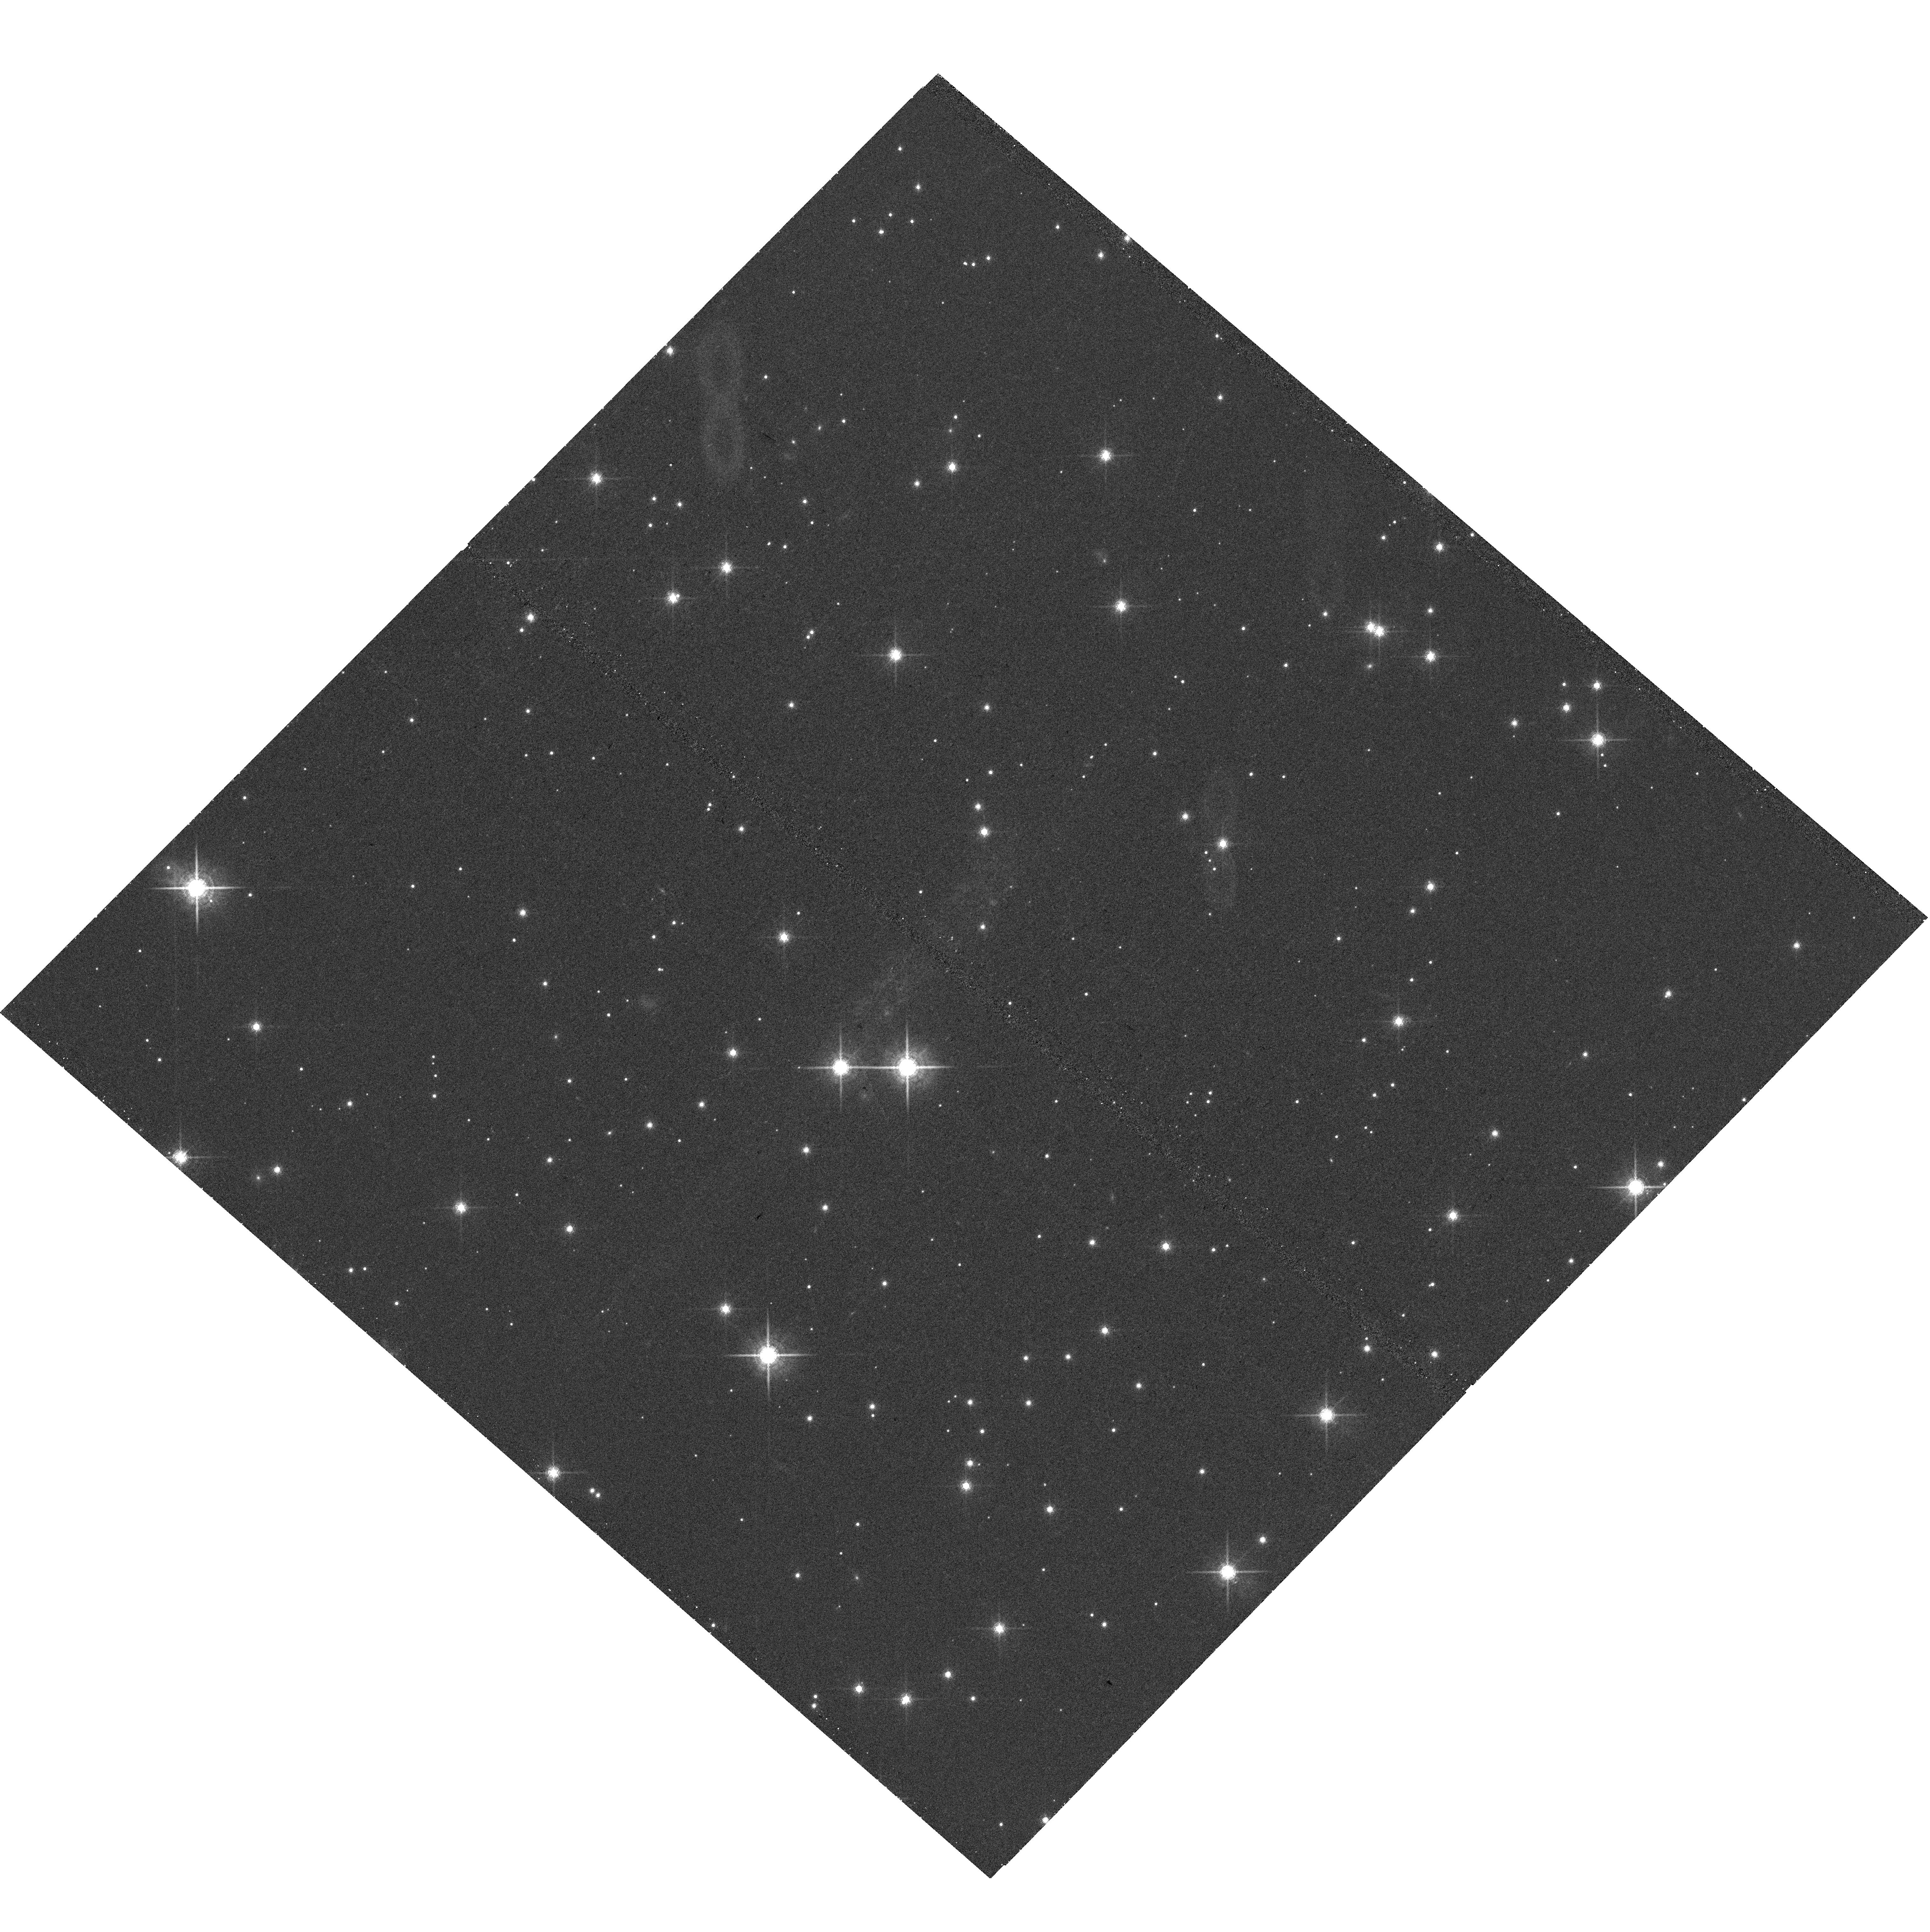
Target: FRB-121102
Instrument: WFC3/UVIS
Filter: F845M
Exposure: 43 min
Observation ID: hst_14890_01_wfc3_uvis_f845m_ide601

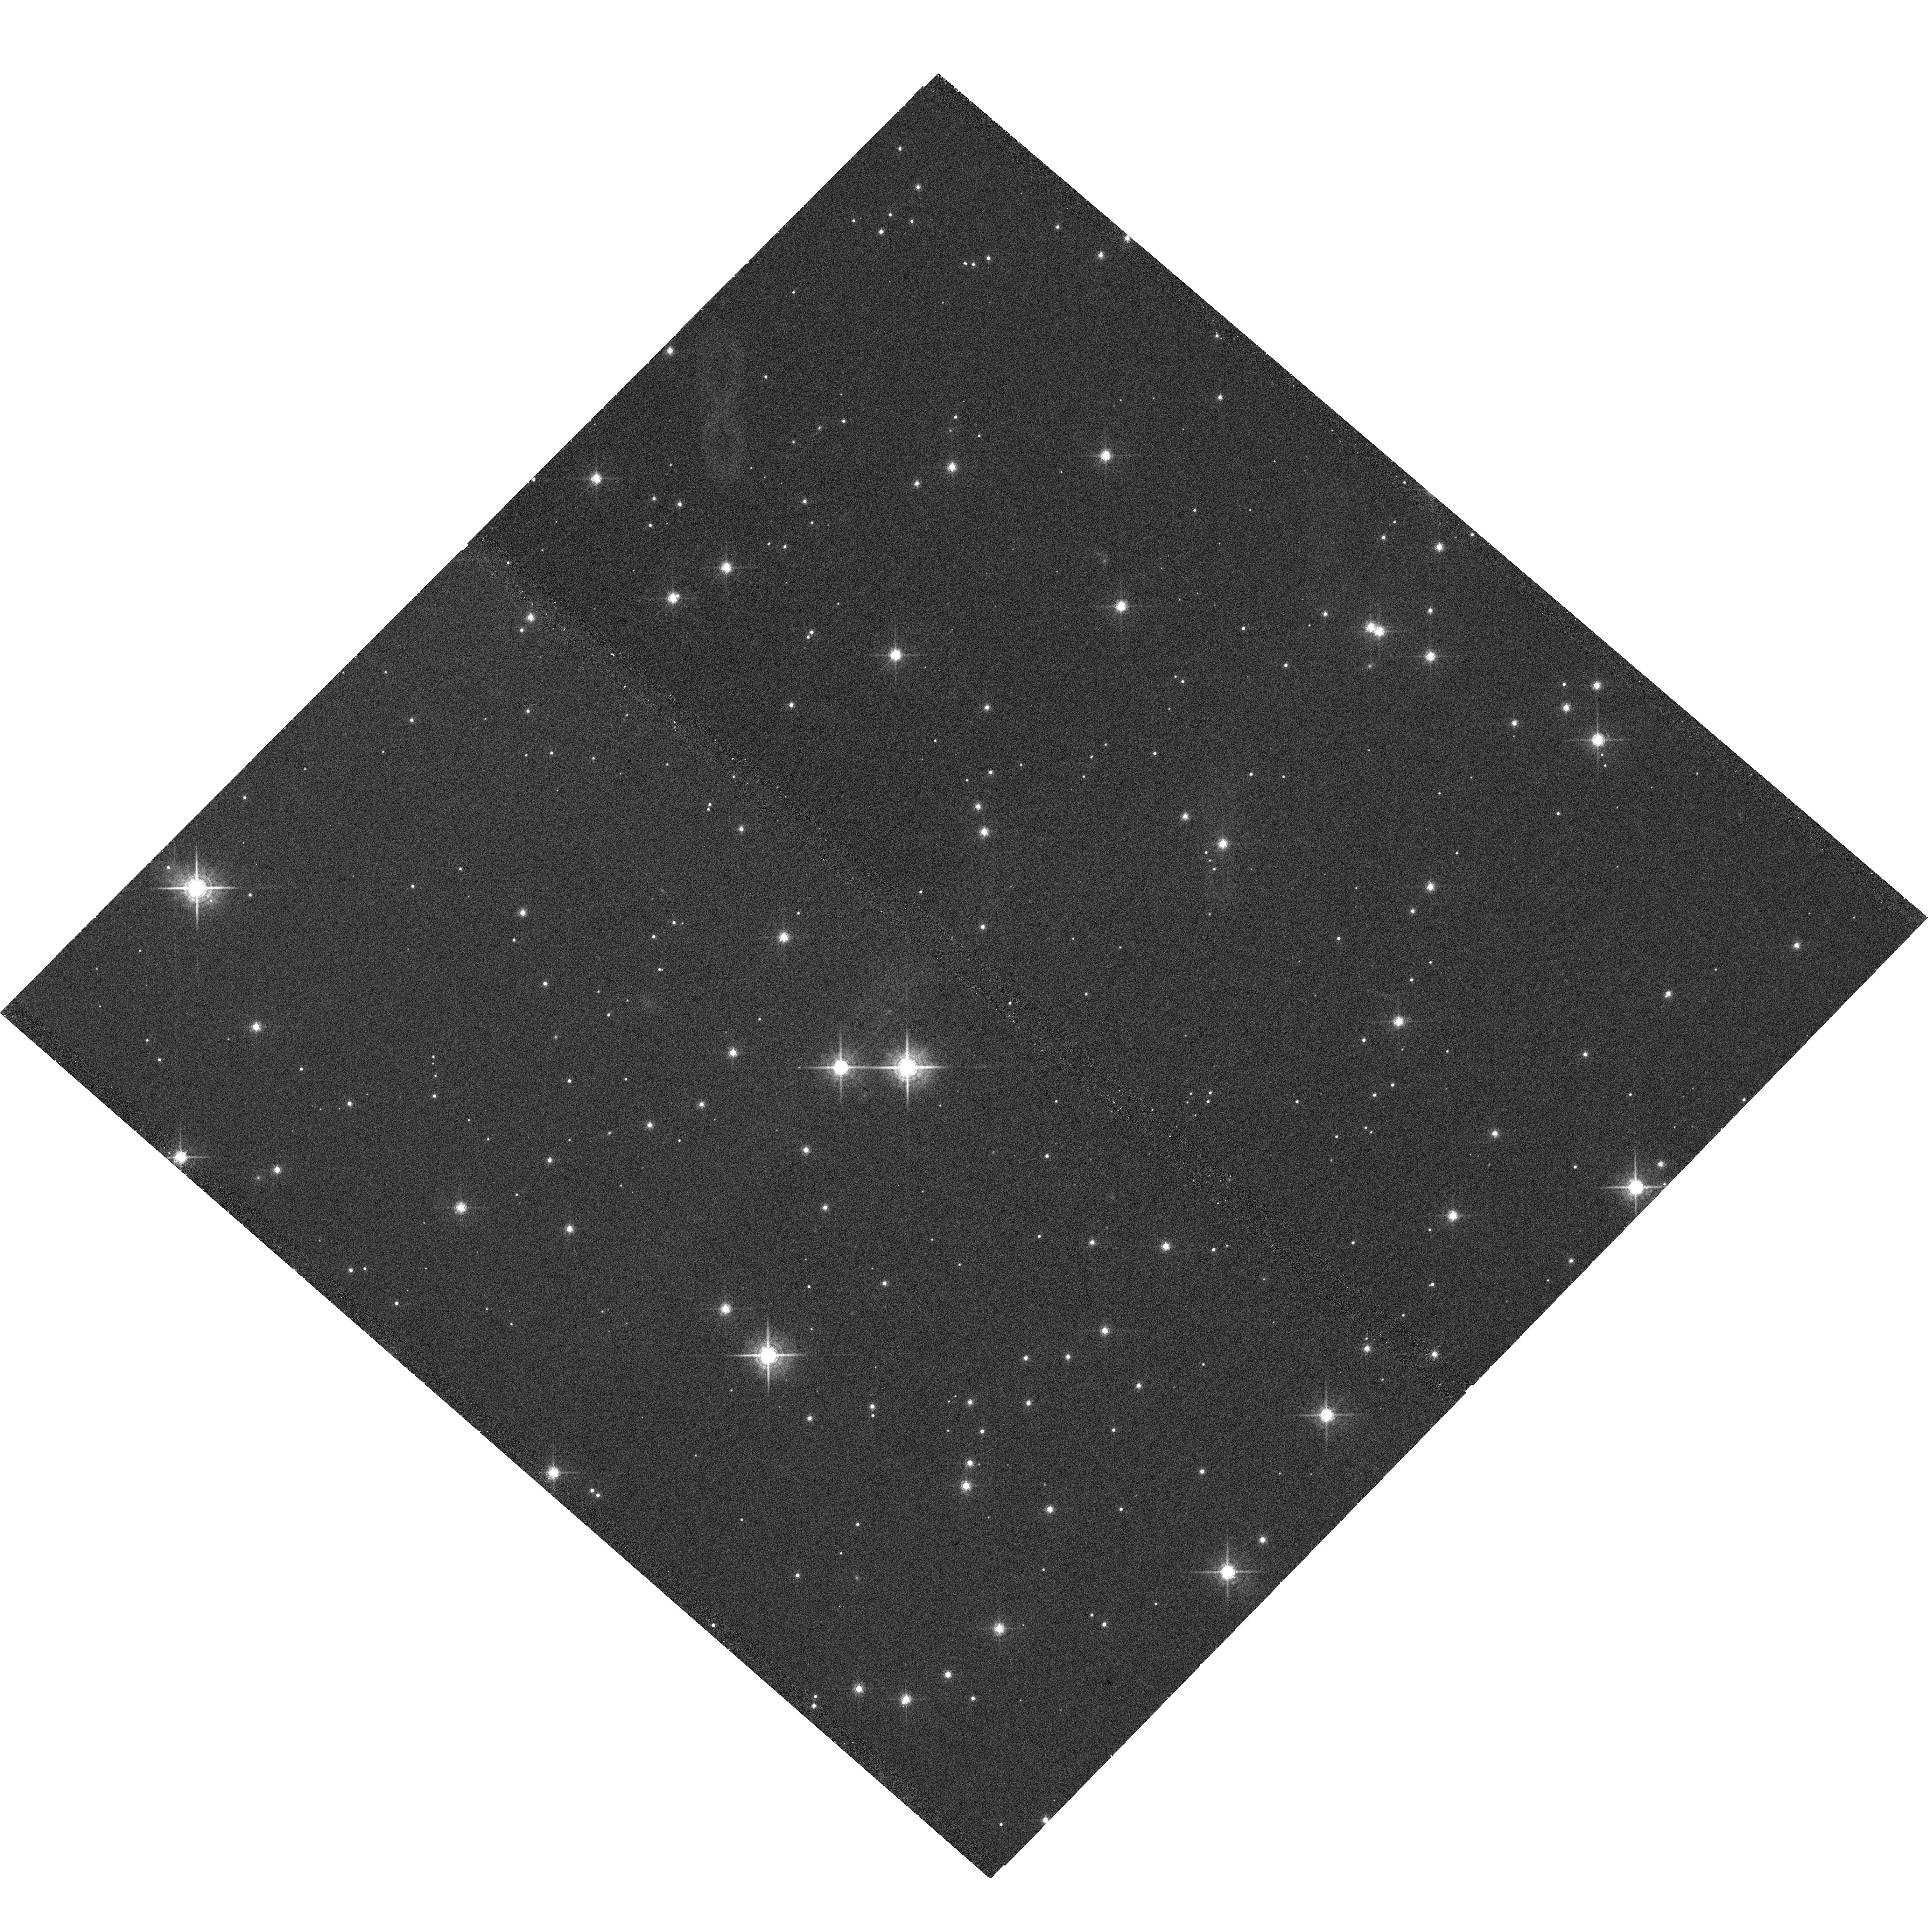
Target: FRB-121102
Instrument: WFC3/UVIS
Filter: F763M
Exposure: 32 min
Observation ID: hst_14890_01_wfc3_uvis_f763m_ide601

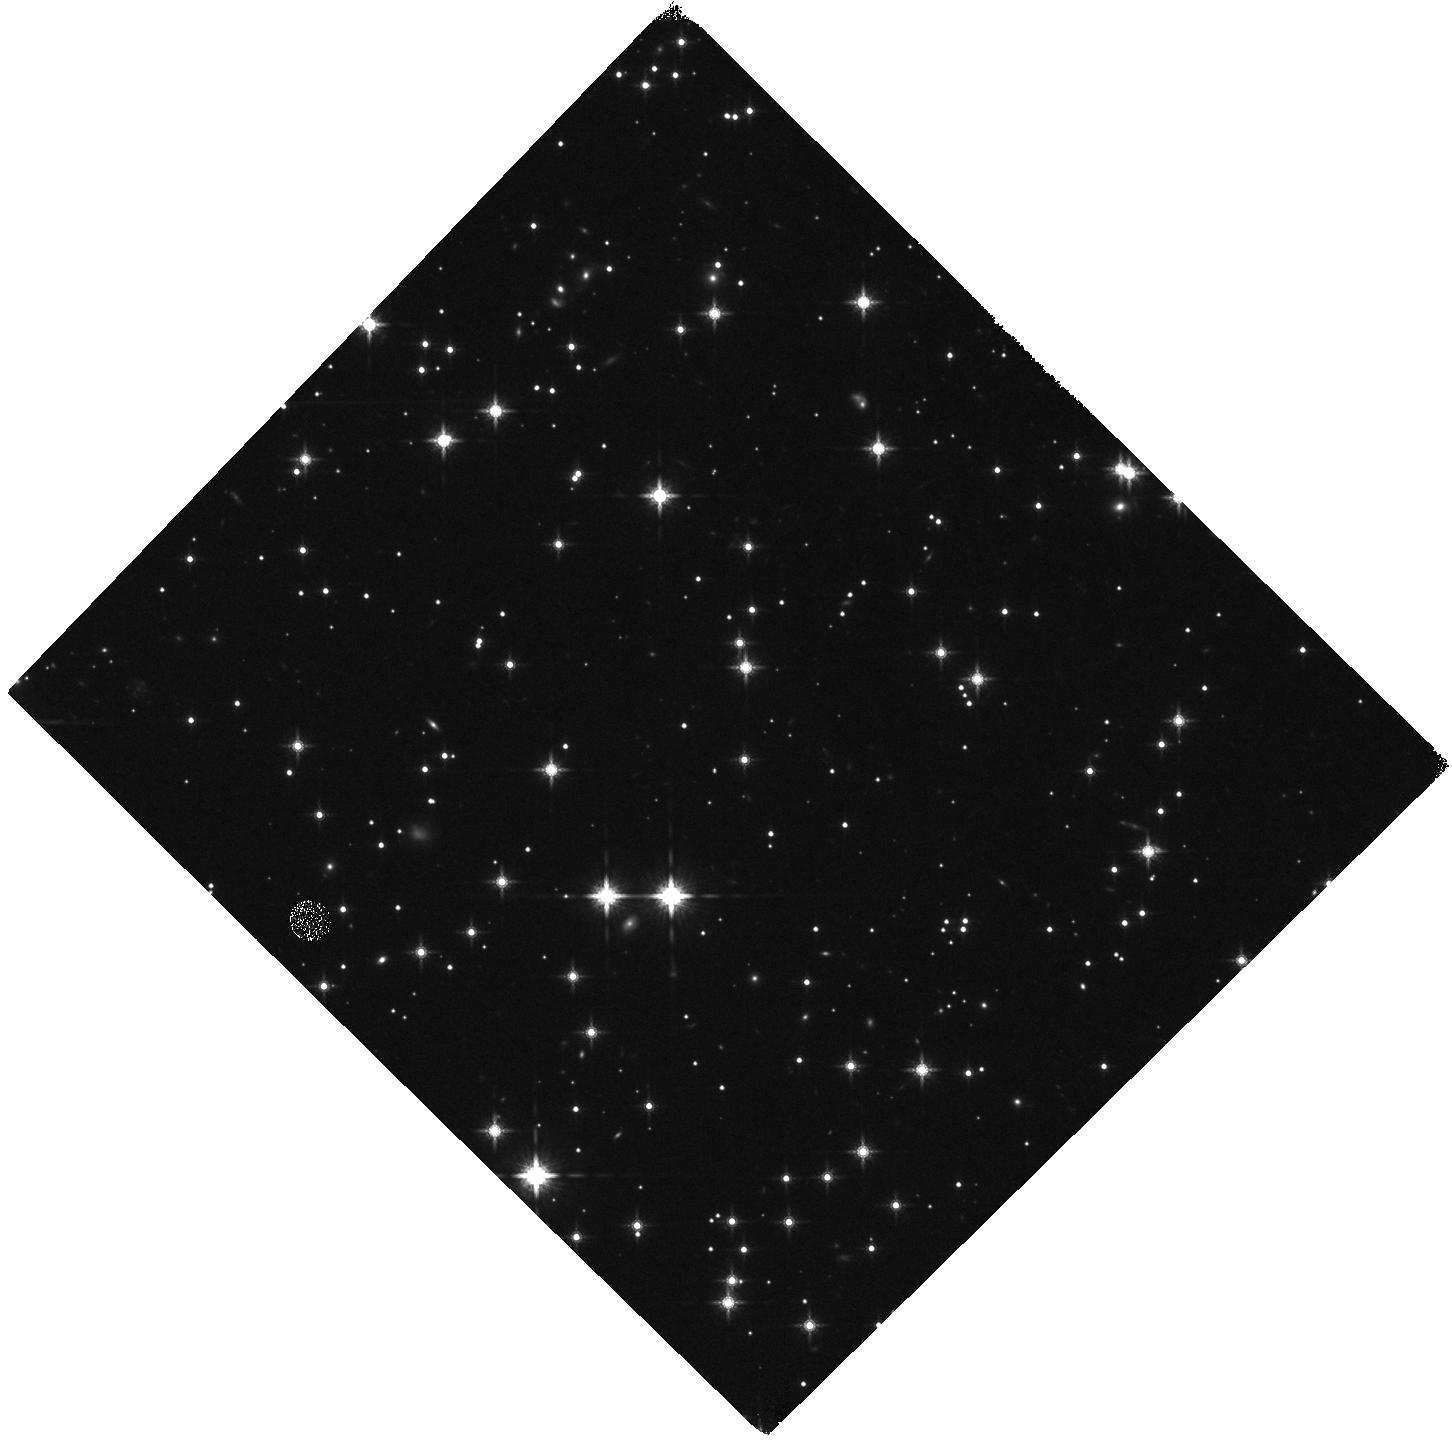
Target: FRB-121102
Instrument: WFC3/IR
Filter: F160W
Exposure: 20 min
Observation ID: hst_14890_01_wfc3_ir_f160w_ide601

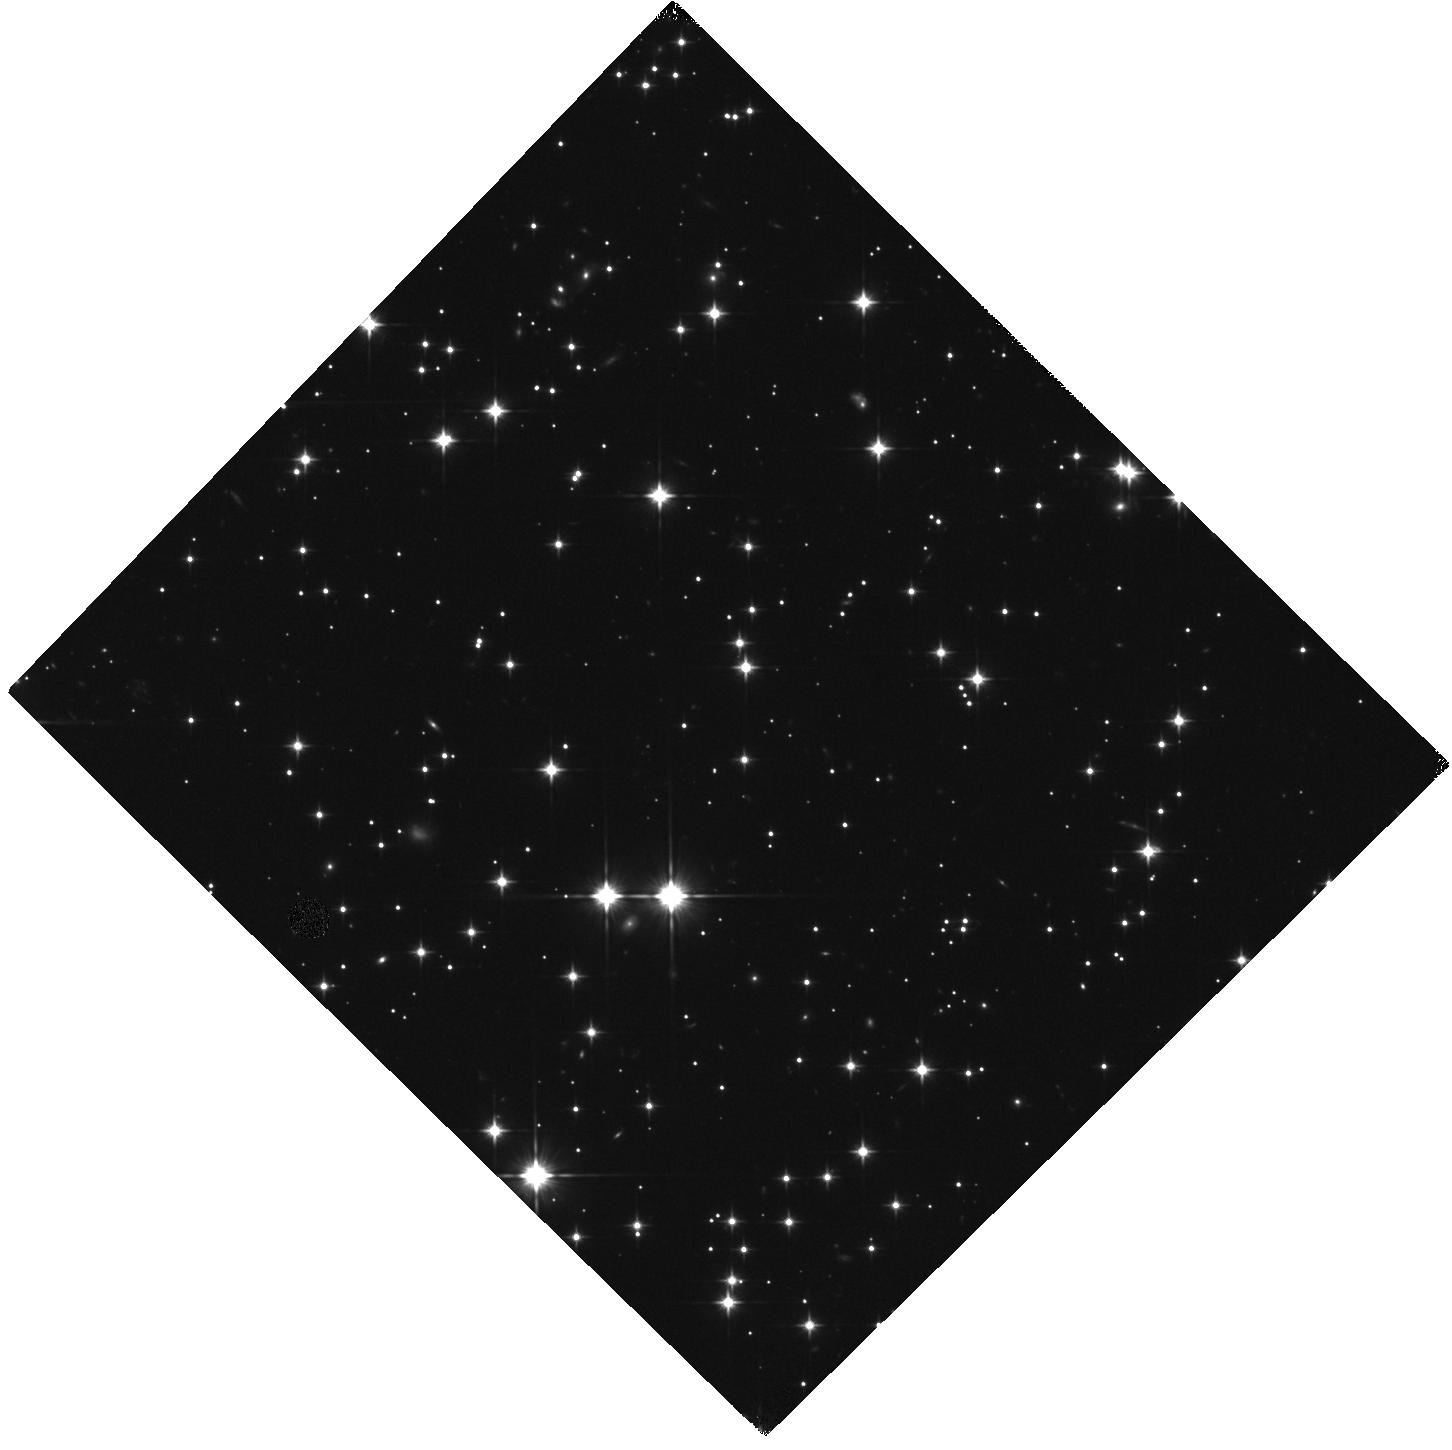
Target: FRB-121102
Instrument: WFC3/IR
Filter: F110W
Exposure: 30 min
Observation ID: hst_14890_01_wfc3_ir_f110w_ide601

Solving the enigma of Fast Radio Burst 121102 (PI: Tendulkar, Shriharsh)

FRB 121102 is the only known repeating source in the class of mysterious phenomena known as Fast Radio Bursts (FRBs). Through our very recent VLA campaign, we have a direct sub-arcsecond localization of FRB 121102, the first for any FRB. At the location of the burst, VLA and EVN observations show a potentially variable radio point source and archival Keck imaging shows a faint (R = 24.5 mag), possibly extended object. This is an unprecedented opportunity to learn about the yet unknown origins of FRBs, their distance scales, and host properties. We are requesting a two and a half orbit HST/WFC3 imaging observation that will enable us to discriminate the host type (a redshifted spiral or elliptical galaxy or an underluminous AGN) and the location of the burst within the host (nuclear or offset), with critically different implications for the underlying source class. While we are pursuing follow-up multi-wavelength imaging and ground-based spectroscopy, no other facility, ground-based or otherwise, can provide the host morphology information that we can get with HST imaging.